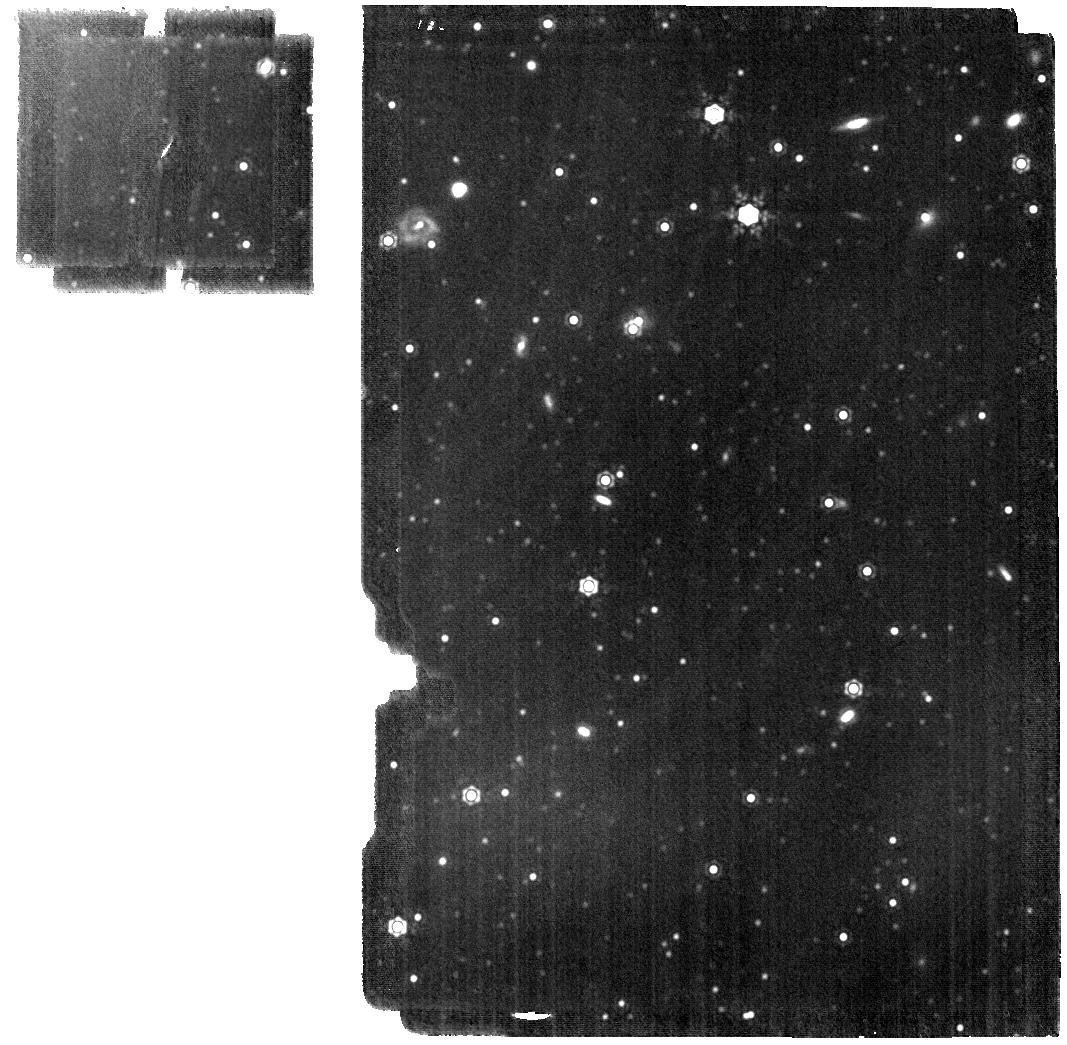
Target: LMC-STAR-BACKUP. Instrument: MIRI. Filter: F1500W. Exposure: 19 min. Observation ID: jw01024-o006_t002_miri_f1500w

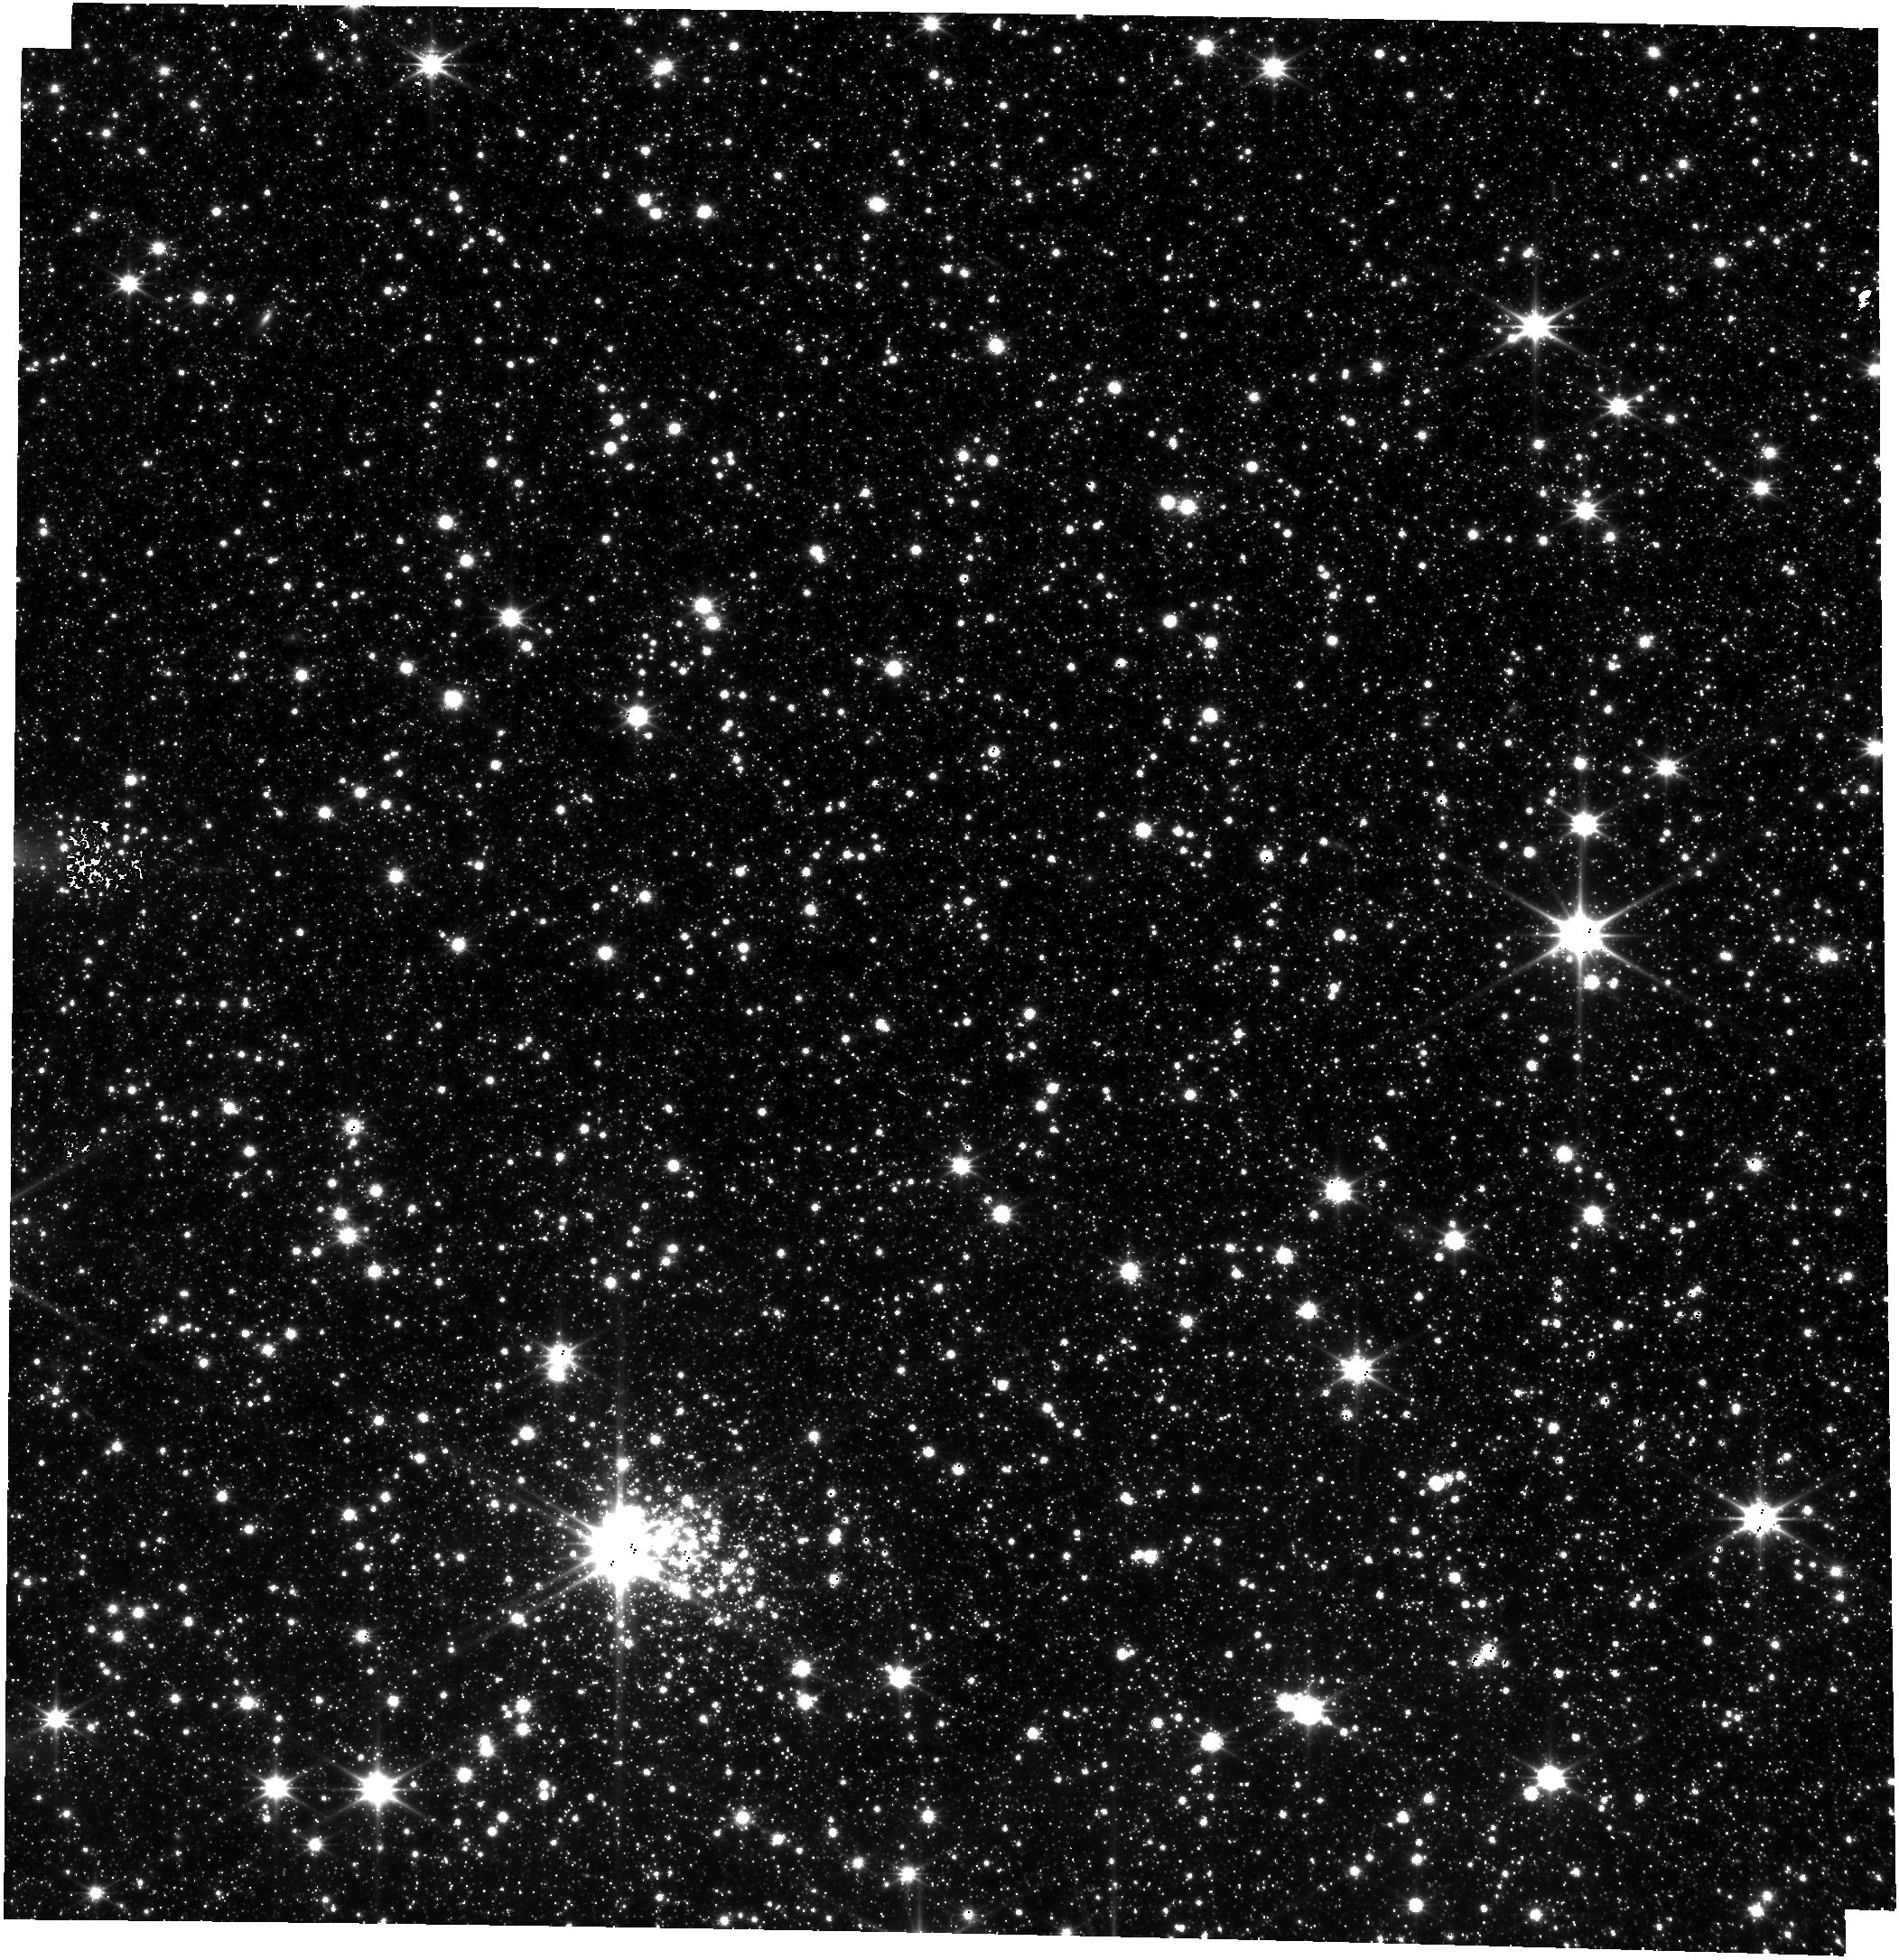
Target: LMC-STAR-BACKUP. Instrument: FGS/FGS2. Filter: OPEN. Exposure: 17 min. Observation ID: jw01024-o017_t002_fgs_clear

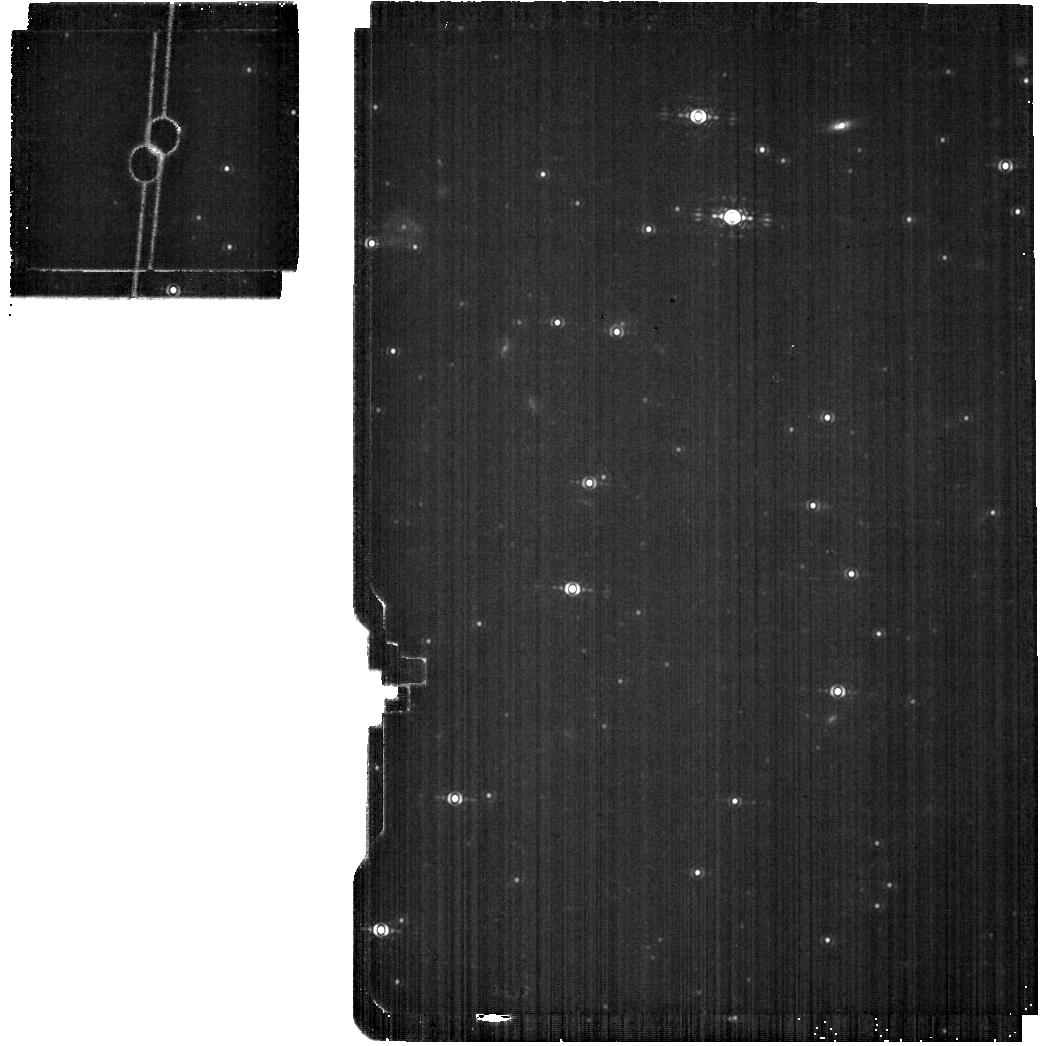
Target: LMC-STAR-BACKUP. Instrument: MIRI. Filter: F1140C. Exposure: 9 min. Observation ID: jw01024-o015_t002_miri_f1140c

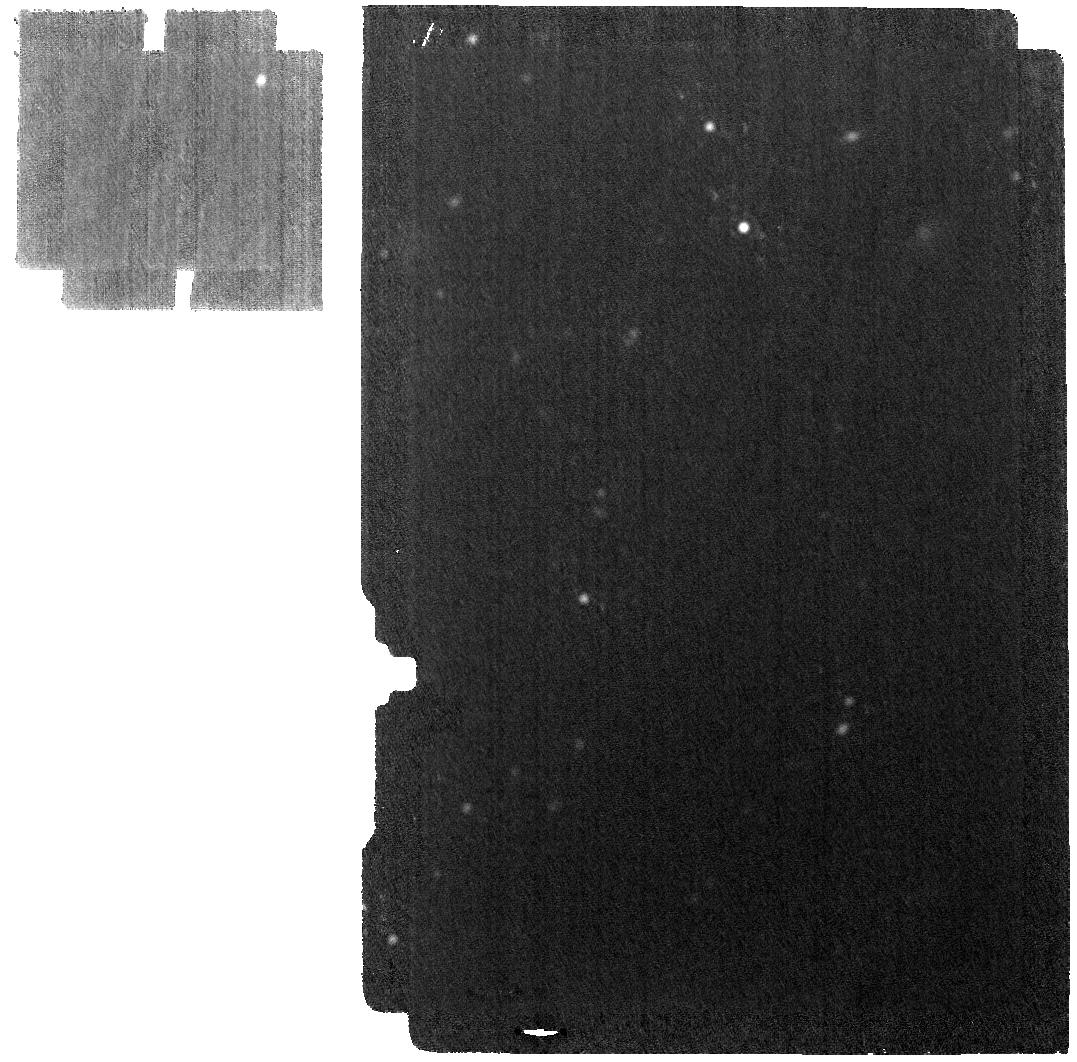
Target: LMC-STAR-BACKUP. Instrument: MIRI. Filter: F2550W. Exposure: 19 min. Observation ID: jw01024-o008_t002_miri_f2550w

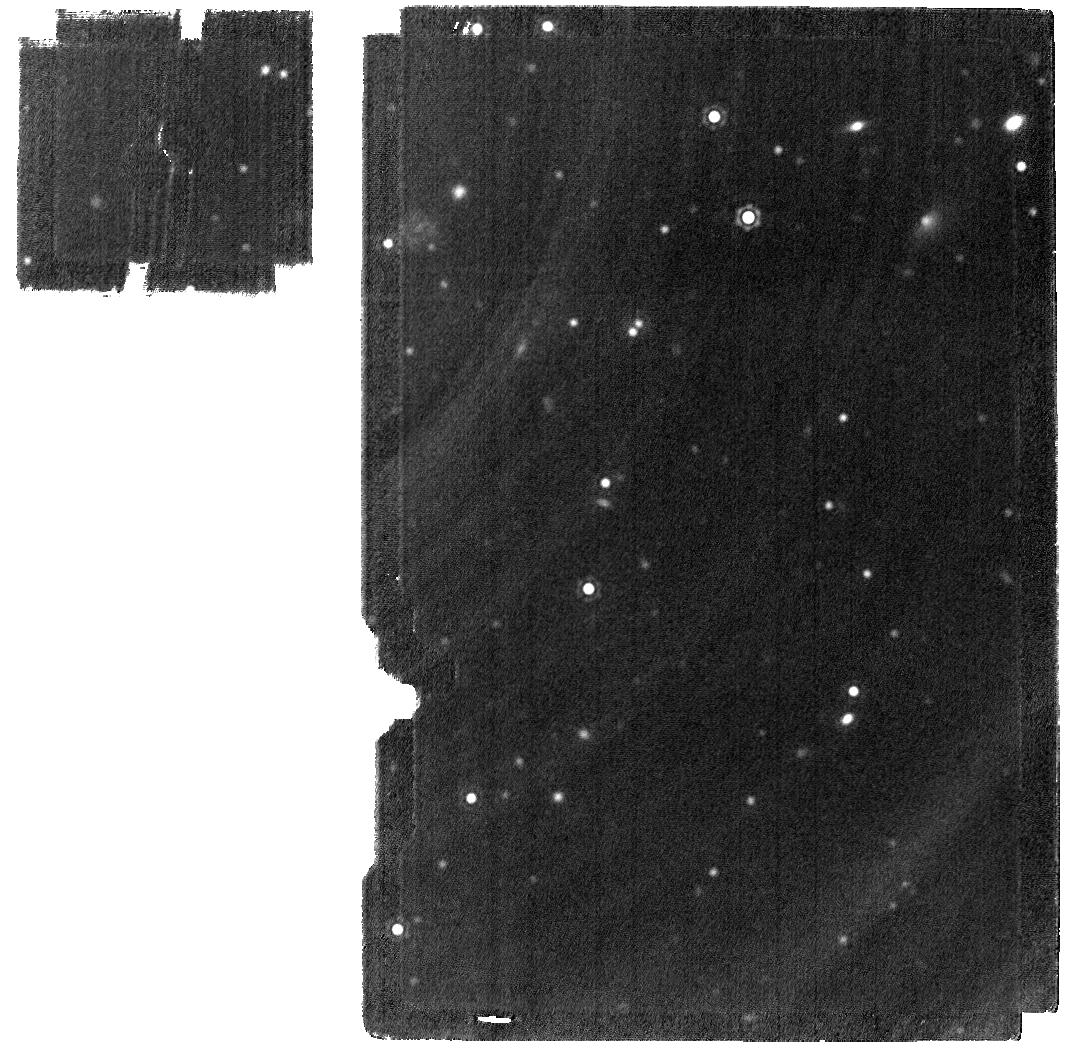
Target: LMC-STAR-BACKUP. Instrument: MIRI. Filter: F2100W. Exposure: 19 min. Observation ID: jw01024-o013_t002_miri_f2100w

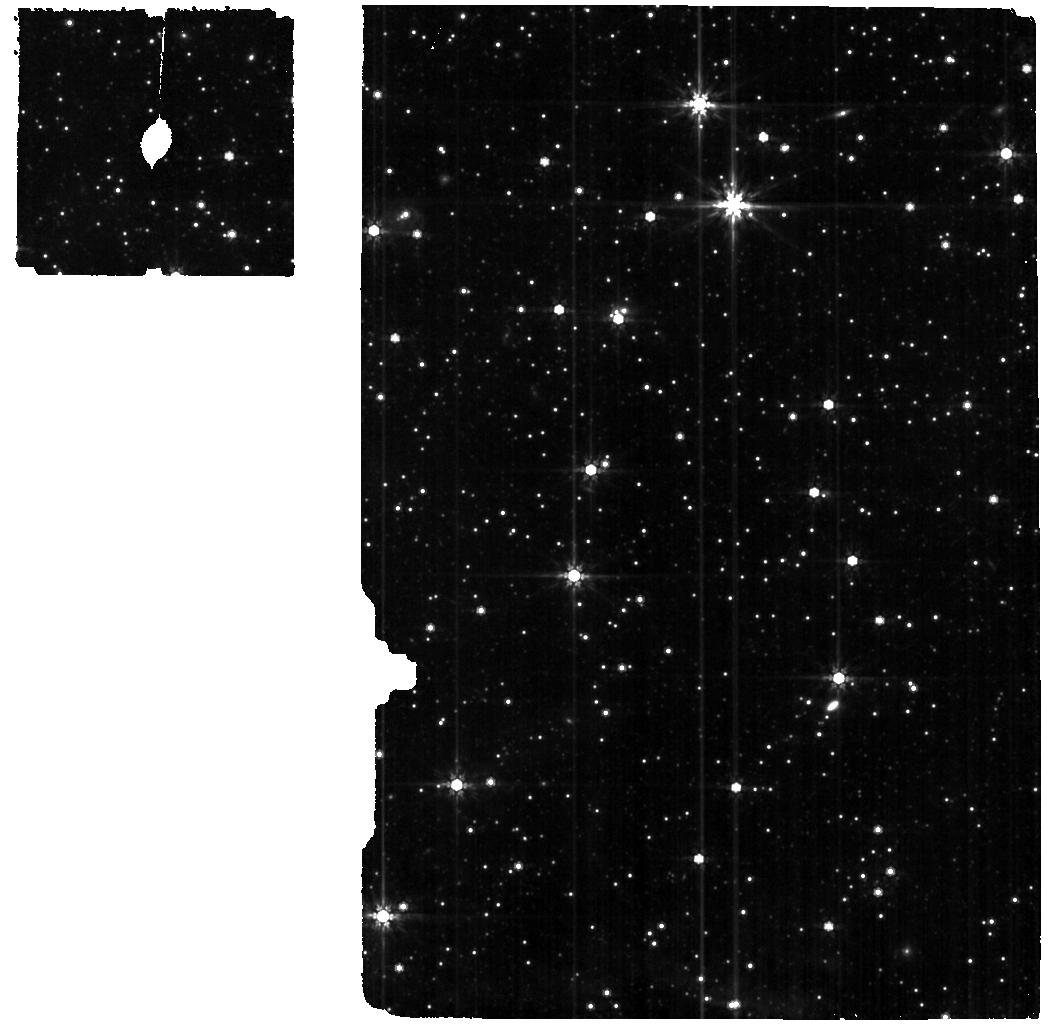
Target: LMC-STAR-BACKUP. Instrument: MIRI. Filter: F770W. Exposure: 19 min. Observation ID: jw01024-o002_t002_miri_f770w

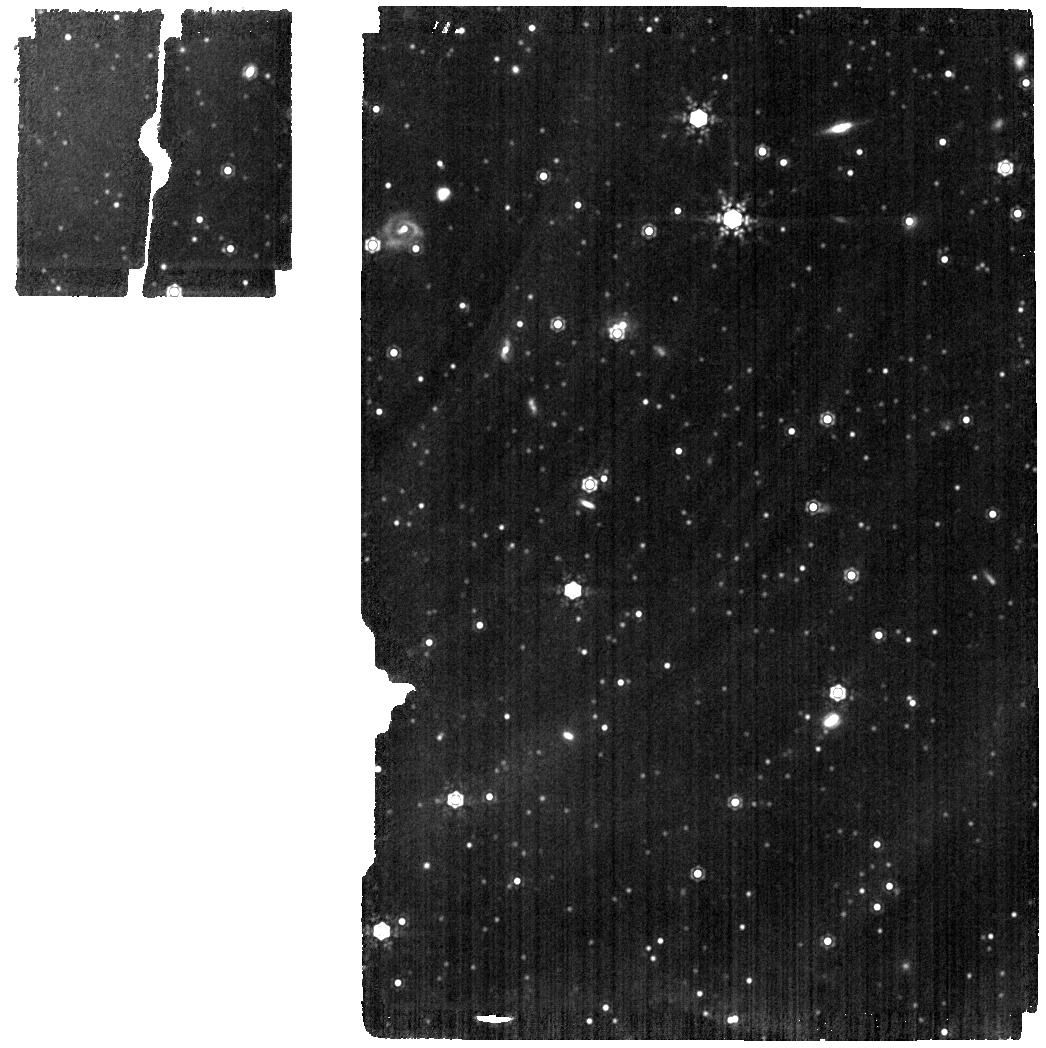
Target: LMC-STAR-BACKUP. Instrument: MIRI. Filter: F1280W. Exposure: 19 min. Observation ID: jw01024-o011_t002_miri_f1280w

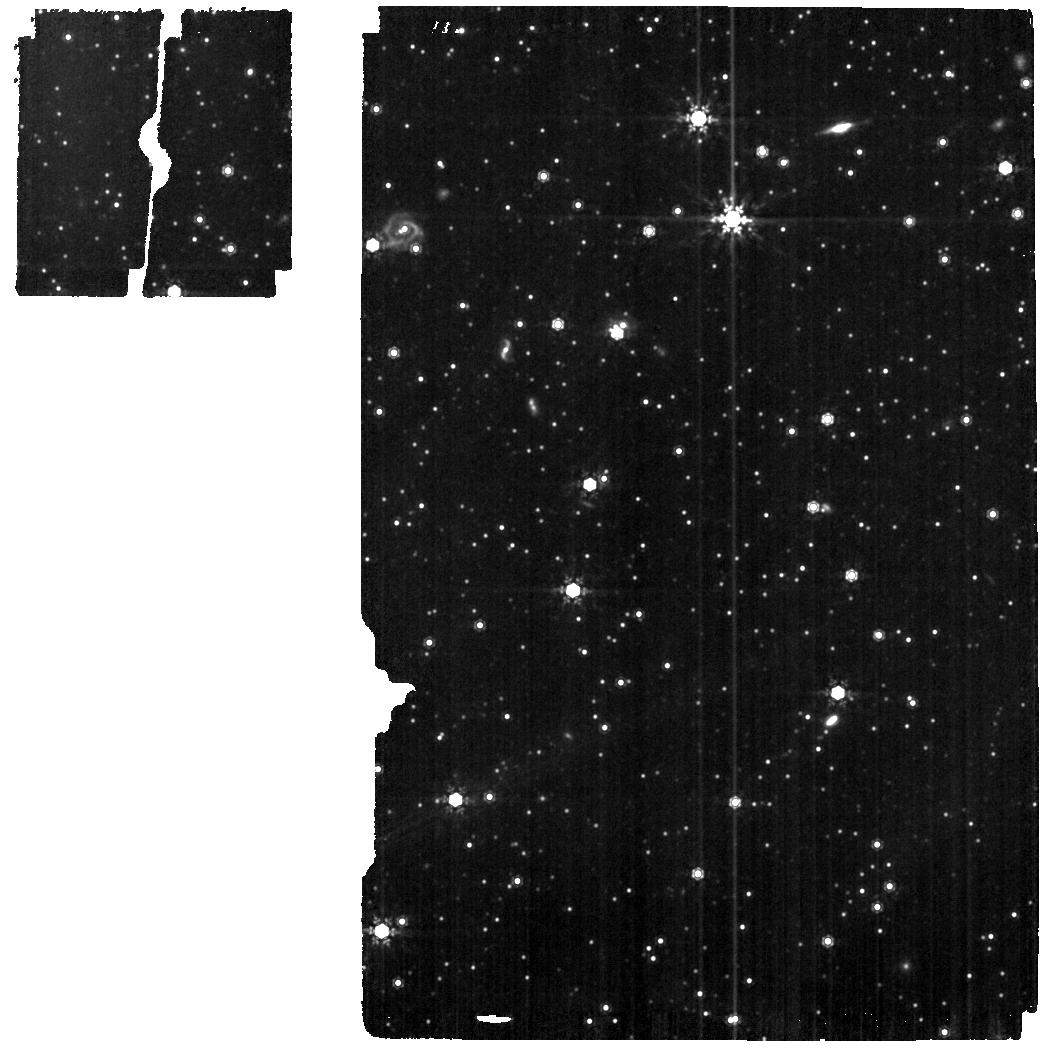
Target: LMC-STAR-BACKUP. Instrument: MIRI. Filter: F1000W. Exposure: 19 min. Observation ID: jw01024-o003_t002_miri_f1000w

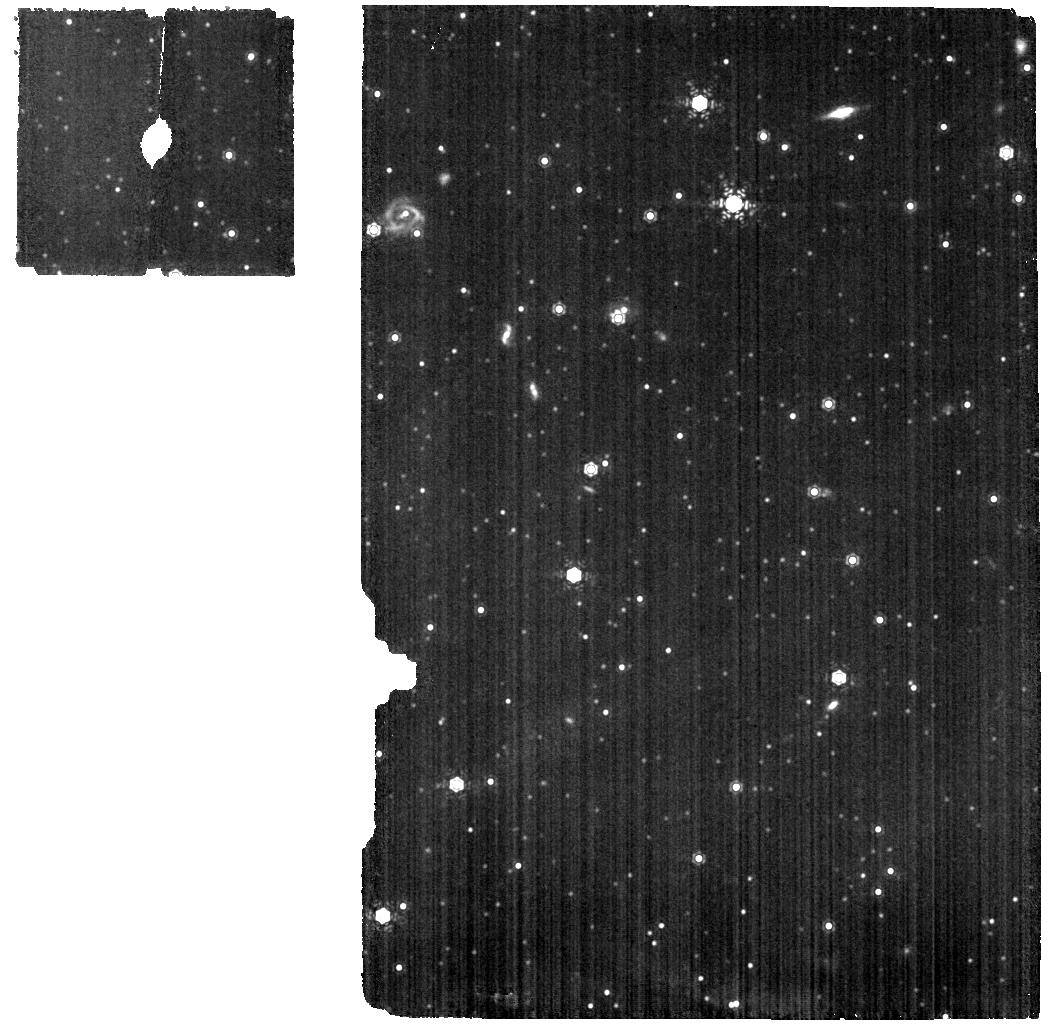
Target: LMC-STAR-BACKUP. Instrument: MIRI. Filter: F1130W. Exposure: 19 min. Observation ID: jw01024-o010_t002_miri_f1130w

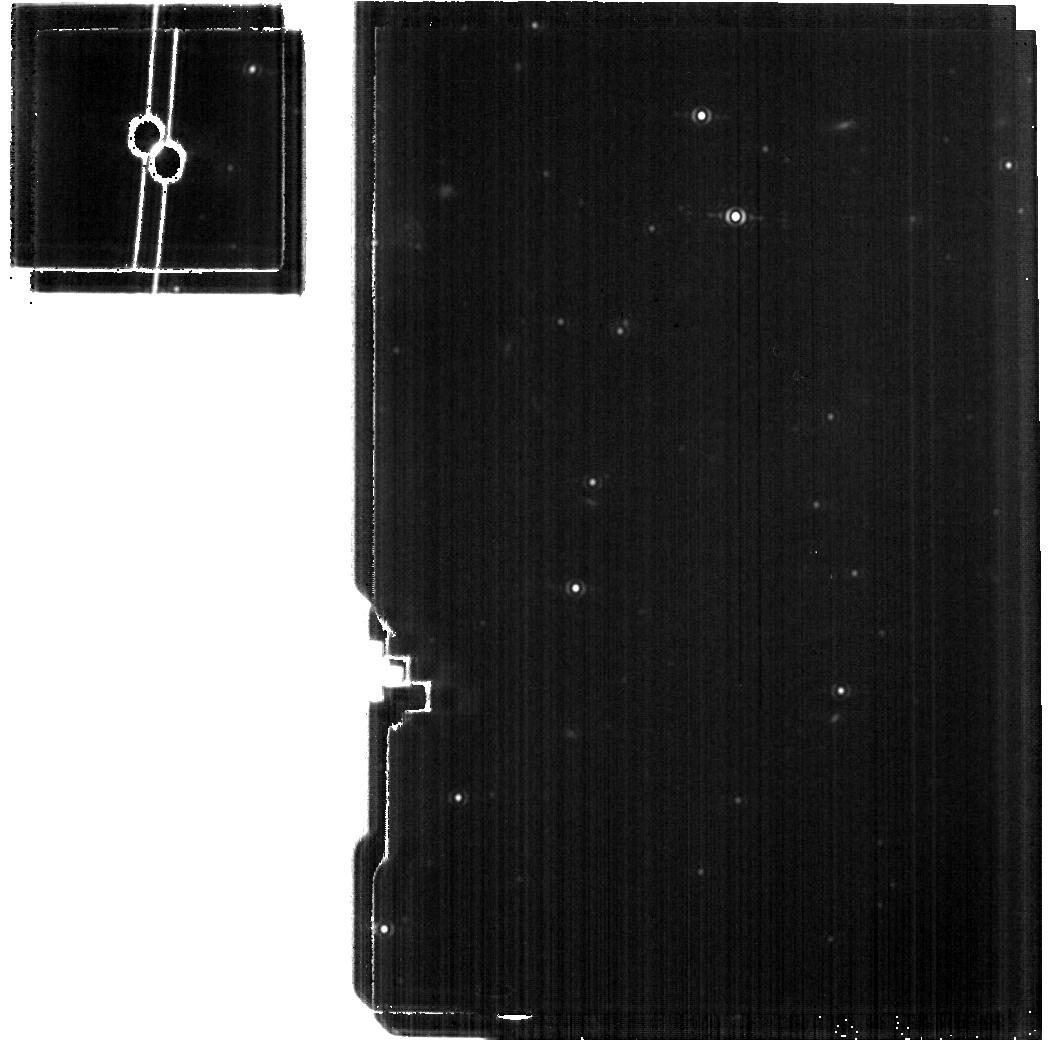
Target: LMC-STAR-BACKUP. Instrument: MIRI. Filter: F1550C. Exposure: 9 min. Observation ID: jw01024-o016_t002_miri_f1550c

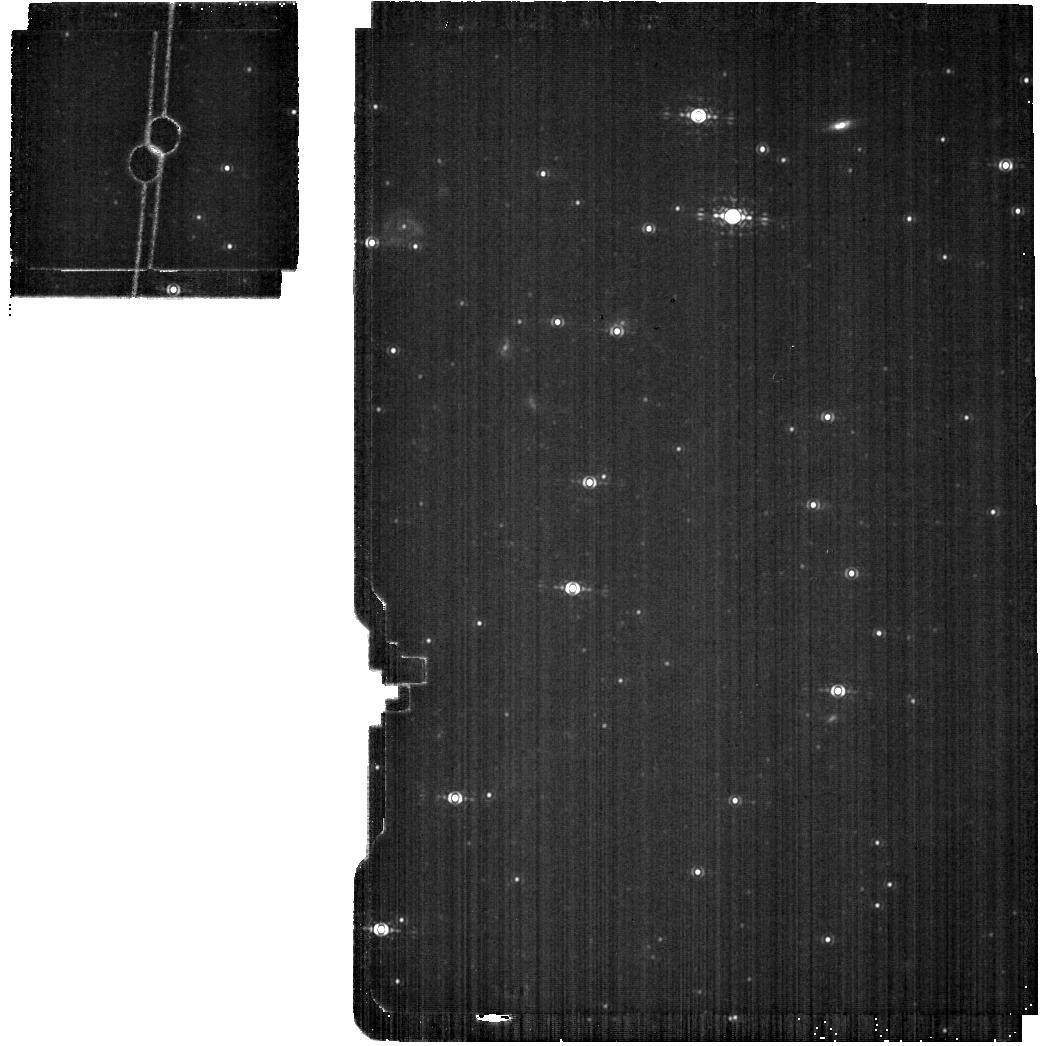
Target: LMC-STAR-BACKUP. Instrument: MIRI. Filter: F1065C. Exposure: 9 min. Observation ID: jw01024-o014_t002_miri_f1065c

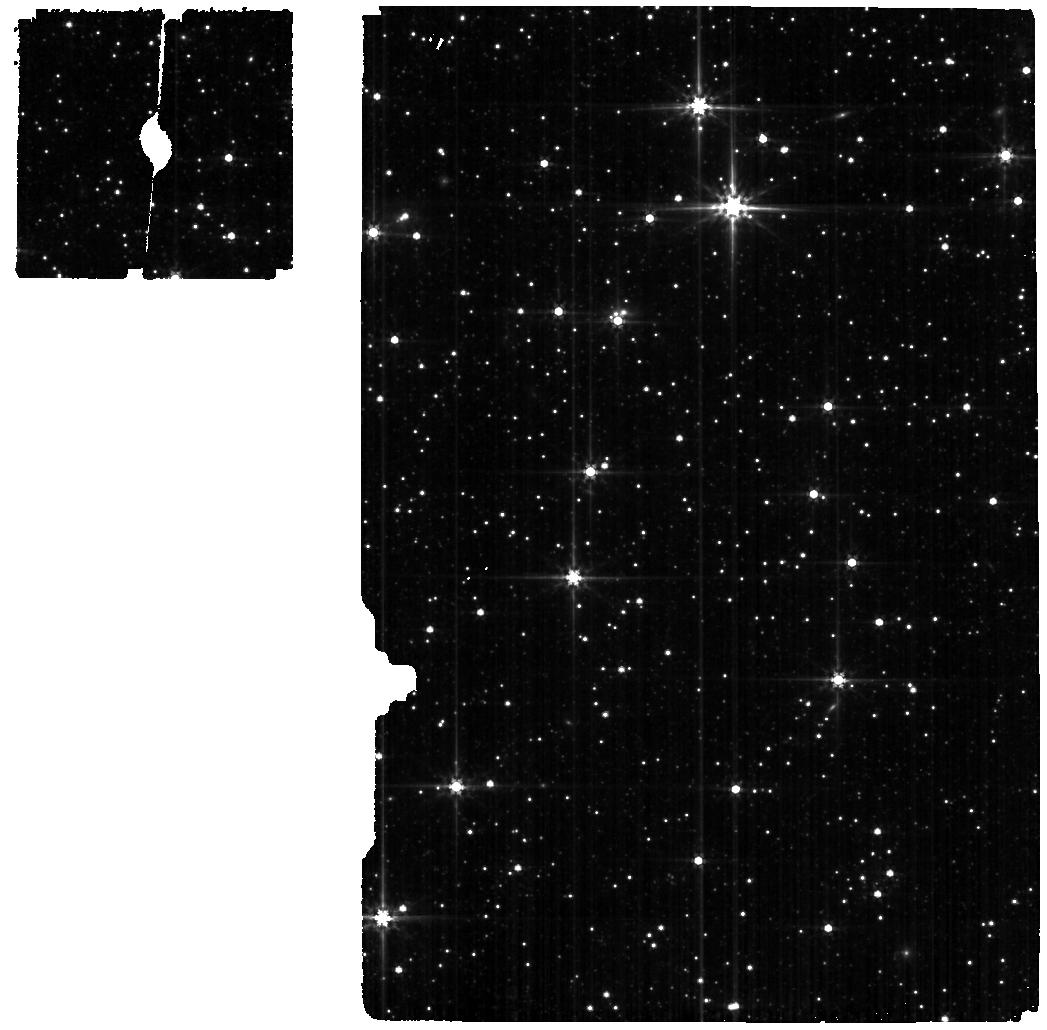
Target: LMC-STAR-BACKUP. Instrument: MIRI. Filter: F560W. Exposure: 19 min. Observation ID: jw01024-o009_t002_miri_f560w

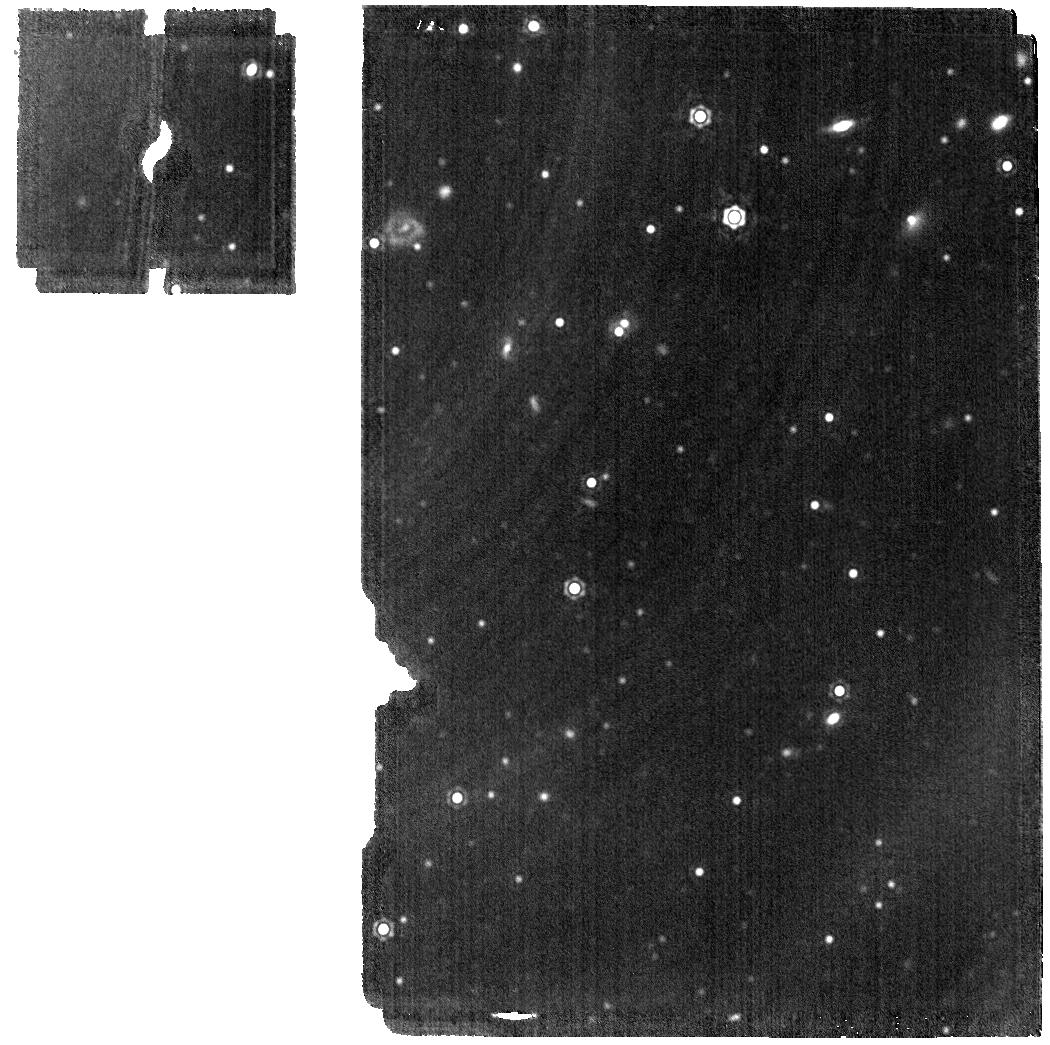
Target: LMC-STAR-BACKUP. Instrument: MIRI. Filter: F1800W. Exposure: 19 min. Observation ID: jw01024-o012_t002_miri_f1800w

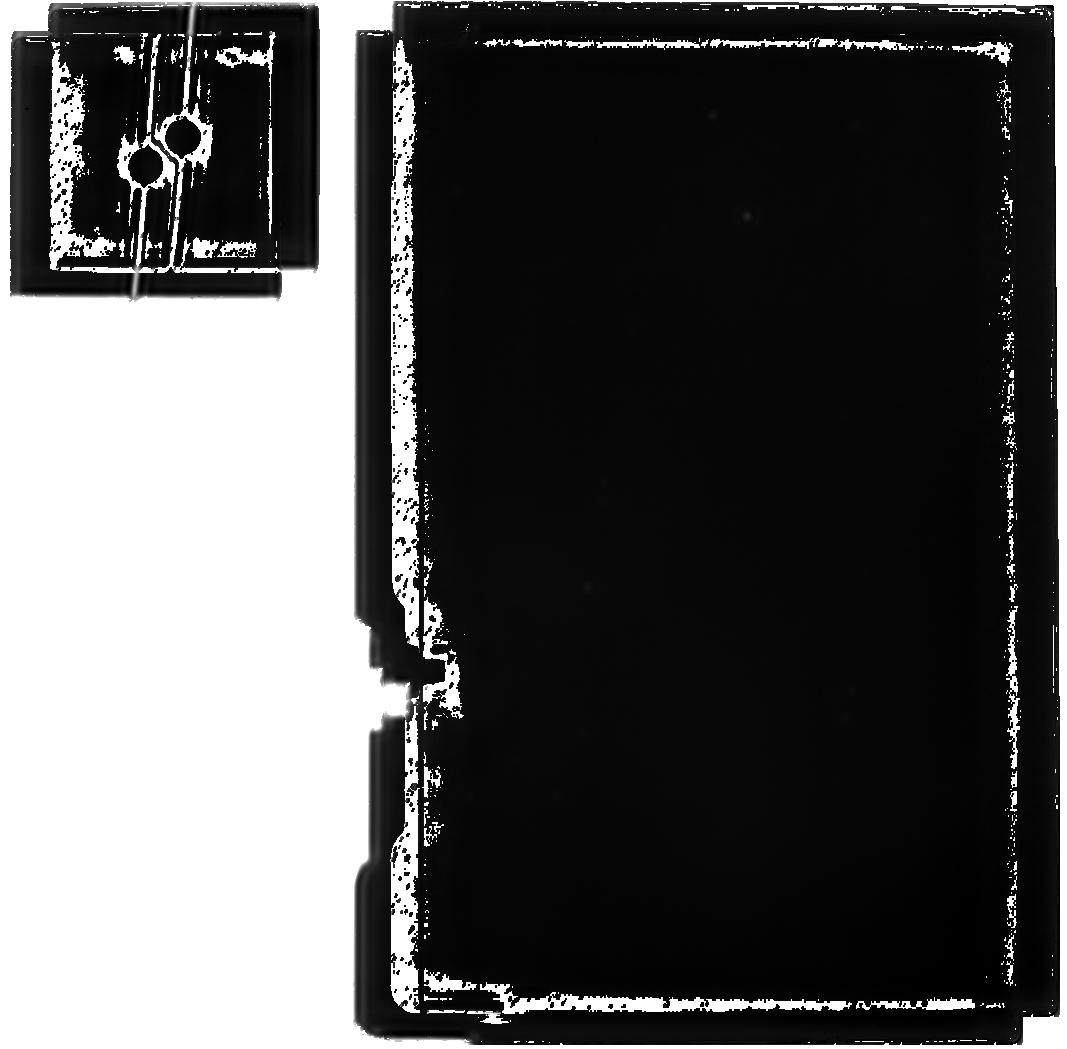
Target: LMC-STAR-BACKUP. Instrument: MIRI. Filter: F2300C. Exposure: 19 min. Observation ID: jw01024-o017_t002_miri_f2300c

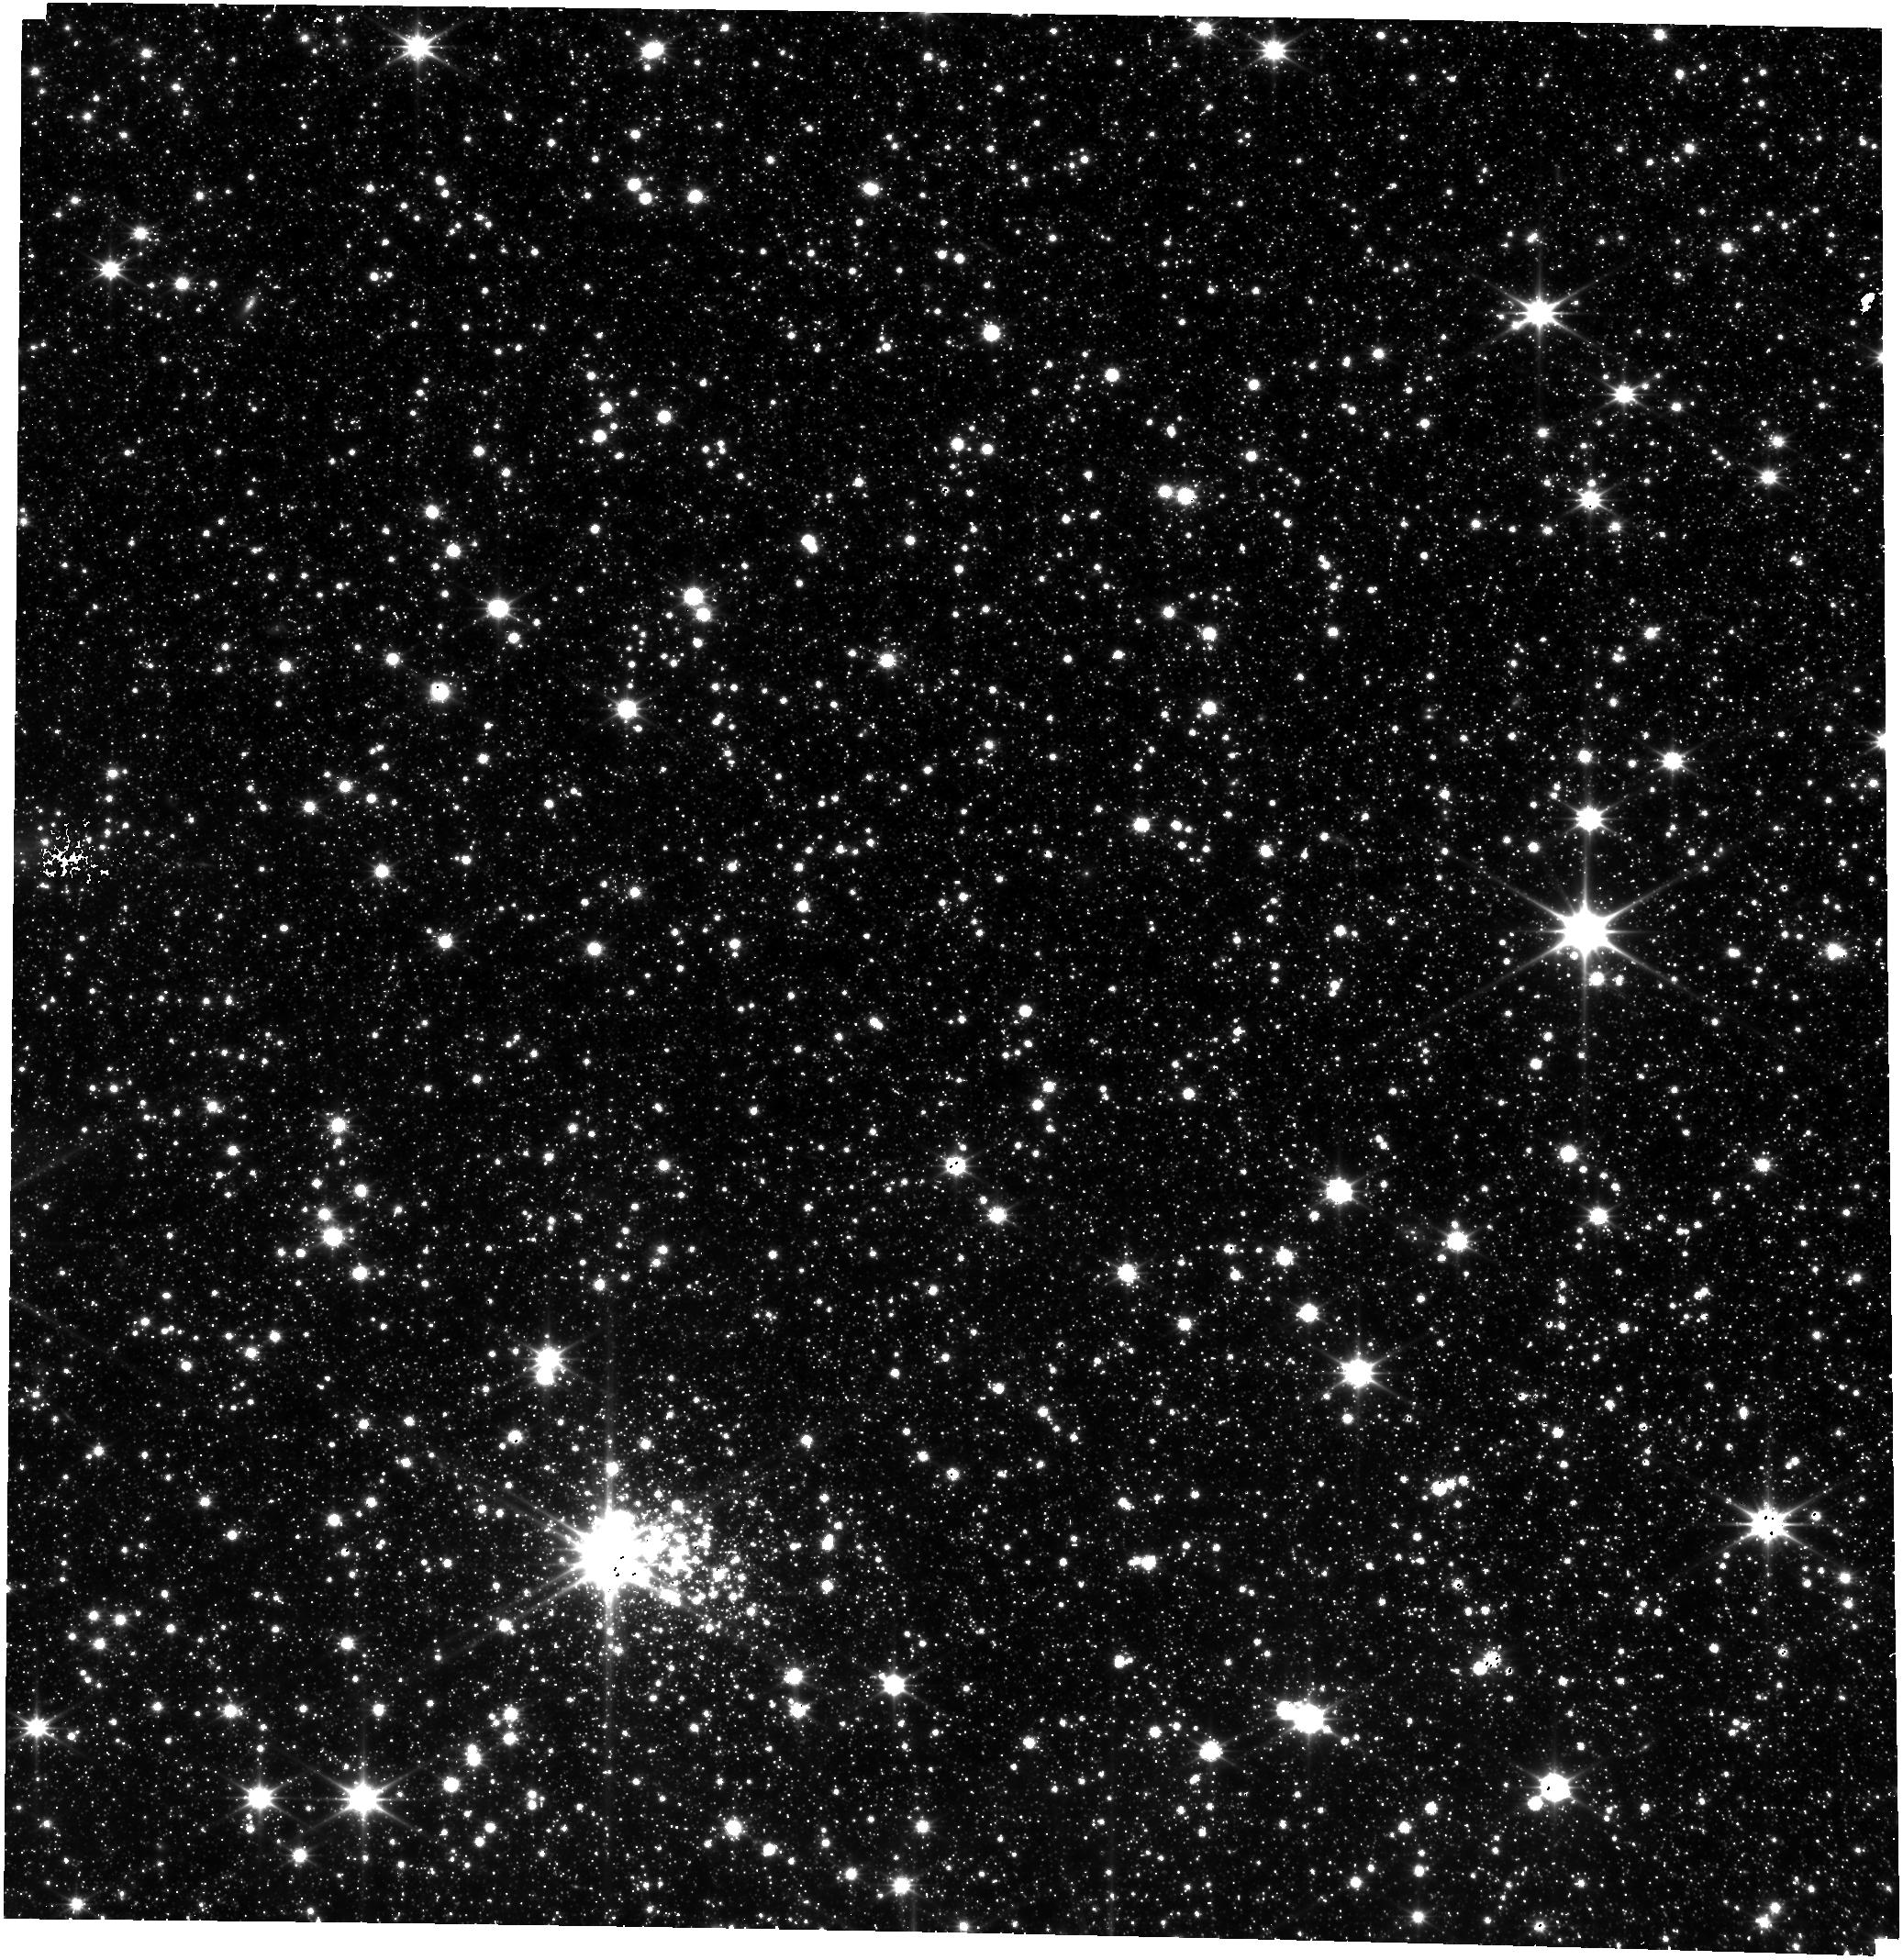
Target: LMC-STAR-BACKUP. Instrument: FGS/FGS2. Filter: OPEN. Exposure: 17 min. Observation ID: jw01024-o009_t002_fgs_clear

MIRI plate scale and distortion (PI: Glasse, Alistair)

This programme makes observations of the JWST astrometric field with each of the imager and coronagraphic filters, whilst simultaneously observing a bright star with the three MRS grating settings and at all MRS dither positions. Knowledge of the astrometric coordinates of all targets will allow us to solve for the distortion in the imager and MRS, and determine the offsets between the MRS and all imager filters. Notes 1. We wish to run the MRS target acquisition on Visit 1 only. This will be the first use of MIRI TA, but we regard the combination of star flux (6 mJy at 5 microns) with filter choice (F1000W) as not especially demanding. 5. We use the F1000W filter for TA to avoid the risk of saturation in a 5 group ramp while still providing a well sampled PSF. 2. Visits 10 to 13. We have been advised (Ernie Morse) to use the Fiducial Point Override special requirement to ensure that these visits which use the MRS External Flat template do not enforce a slew to place the target at the centre of the imager field. (the MIRIFU_CHANNEL2A fiducial point is used for Visits 10, 11 and 12 and MIRIFU_CHANNEL3A is used for Visit 13. We note that this raises a warning in APT 26.2 ‘ The selected fiducial point is not a standard option for this instrument’ 4. Representative SNRs have been calculated using the ETC in worksheet #17925.